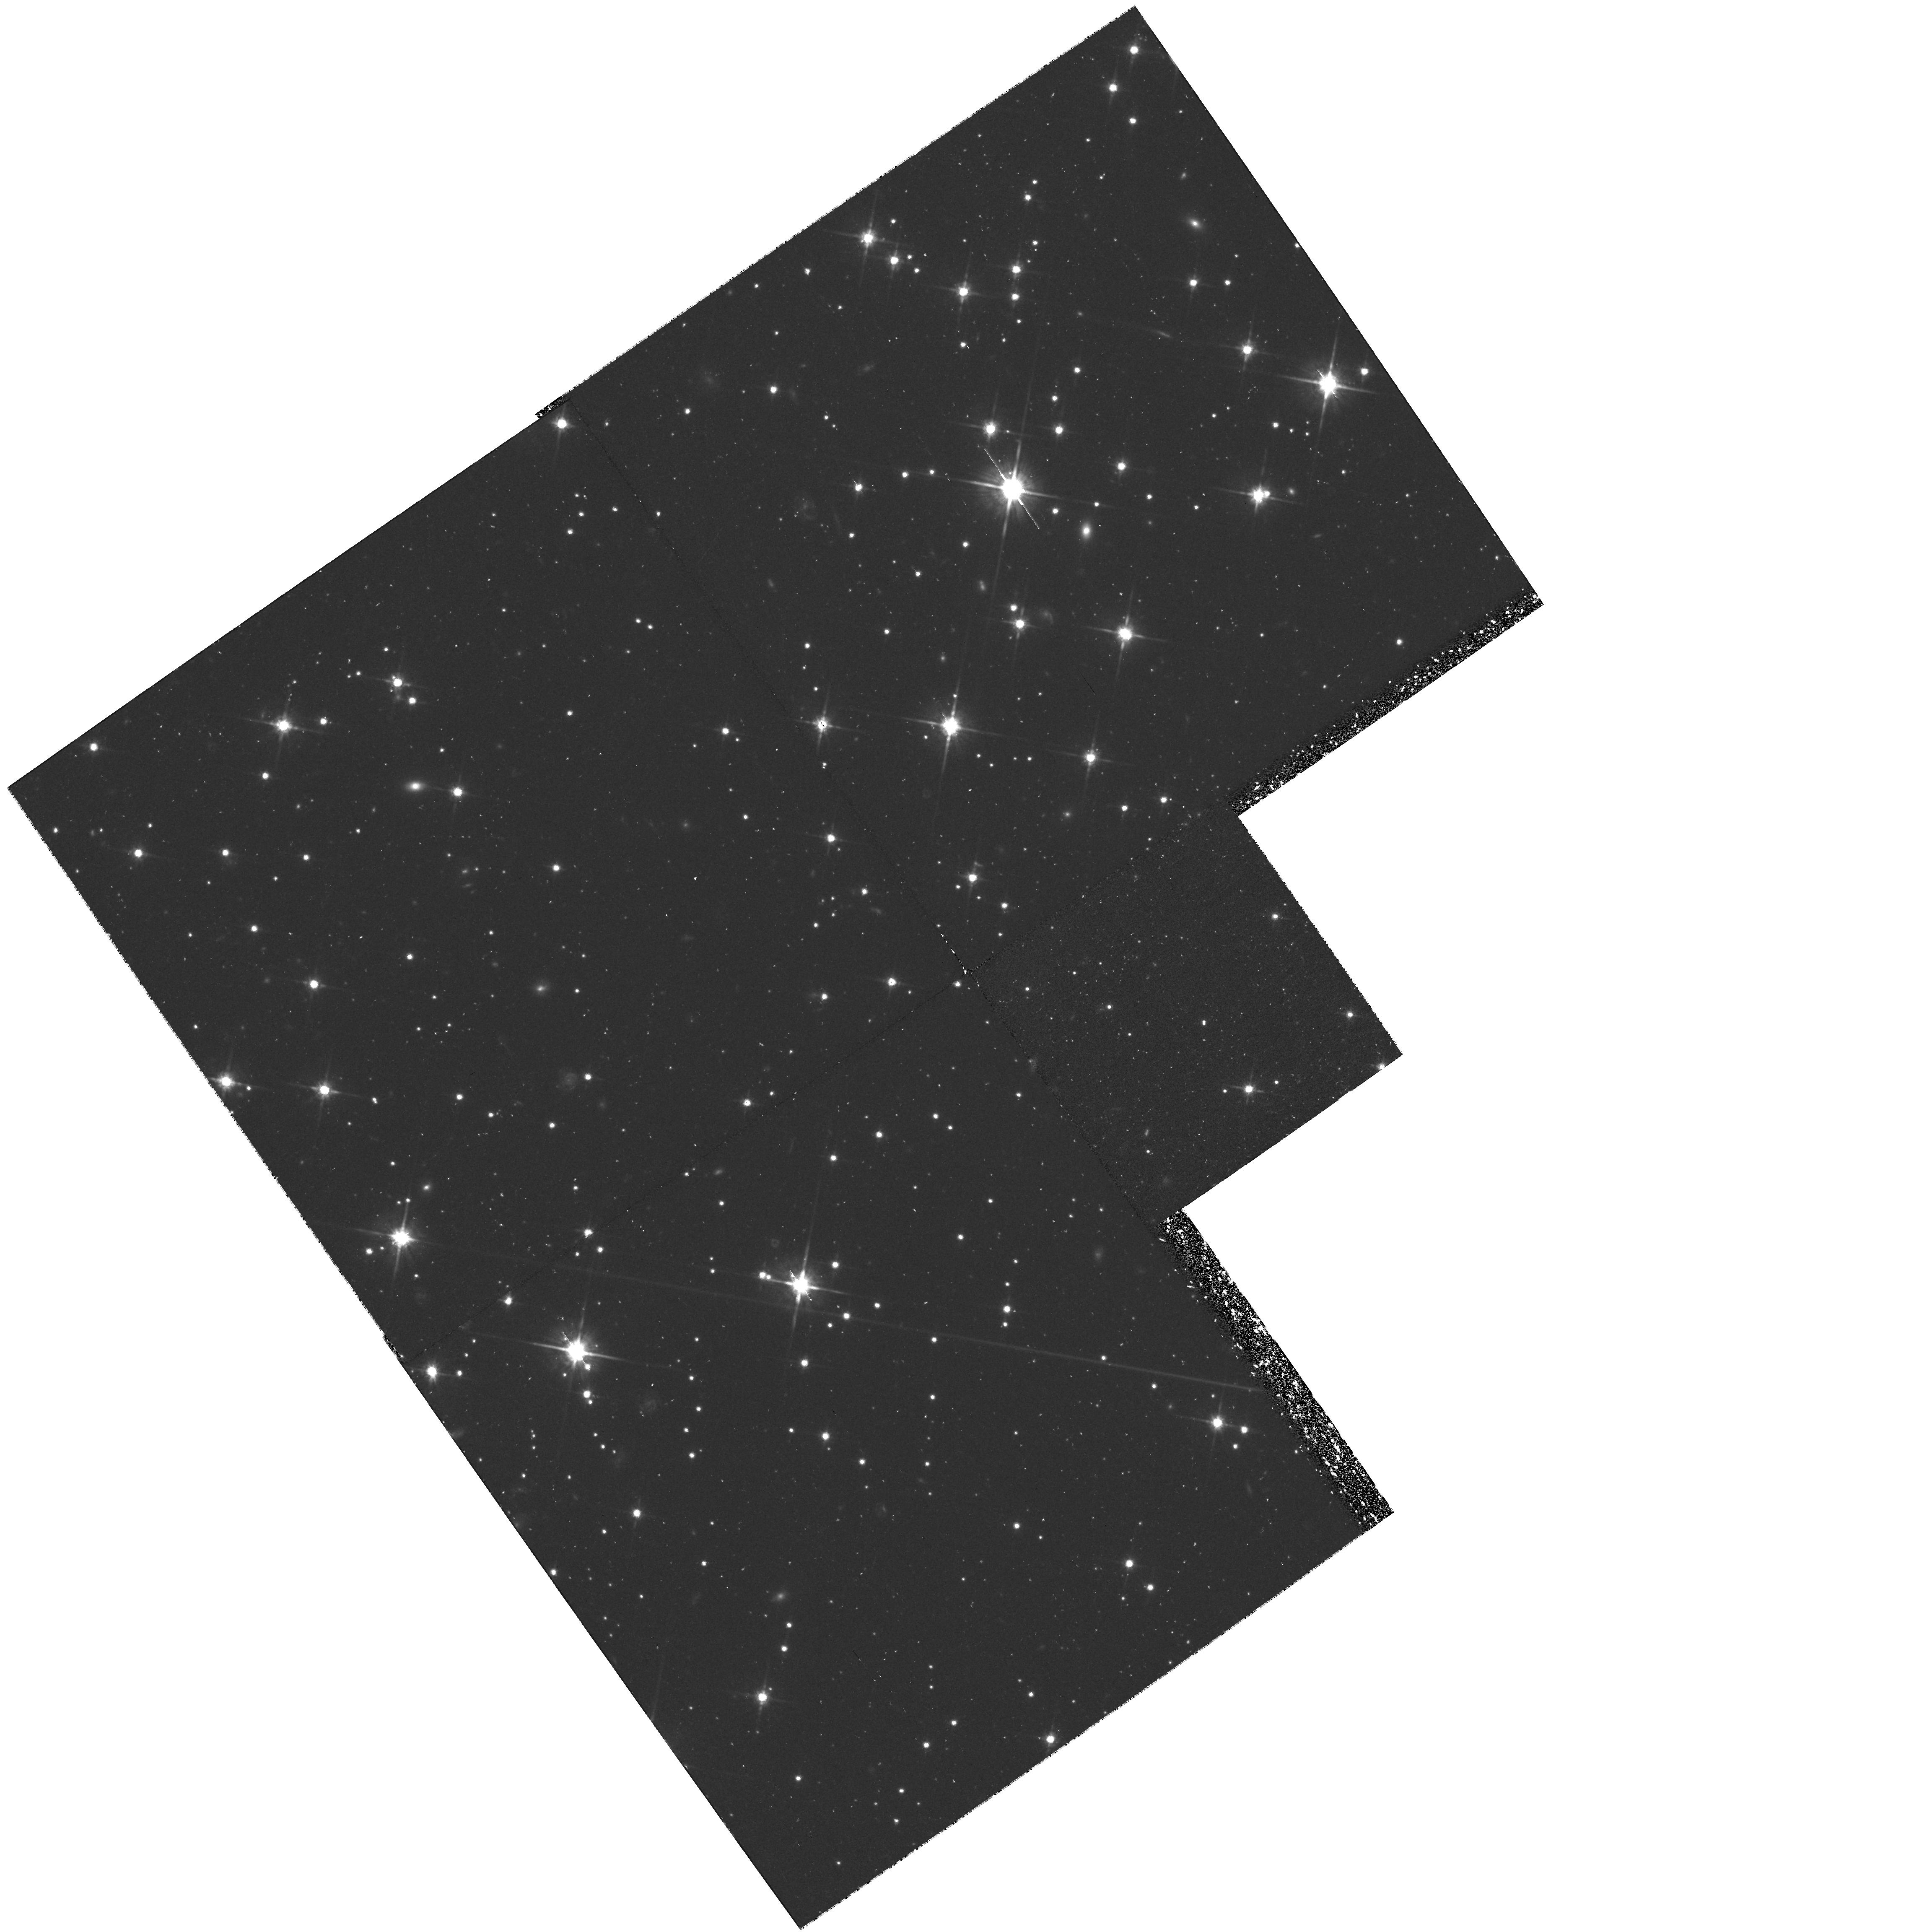
Target: 2016+112
Instrument: WFPC2/PC
Filter: F814W
Exposure: 1.4 h
Observation ID: hst_6543_03_wfpc2_pc_f814w_u4zi03

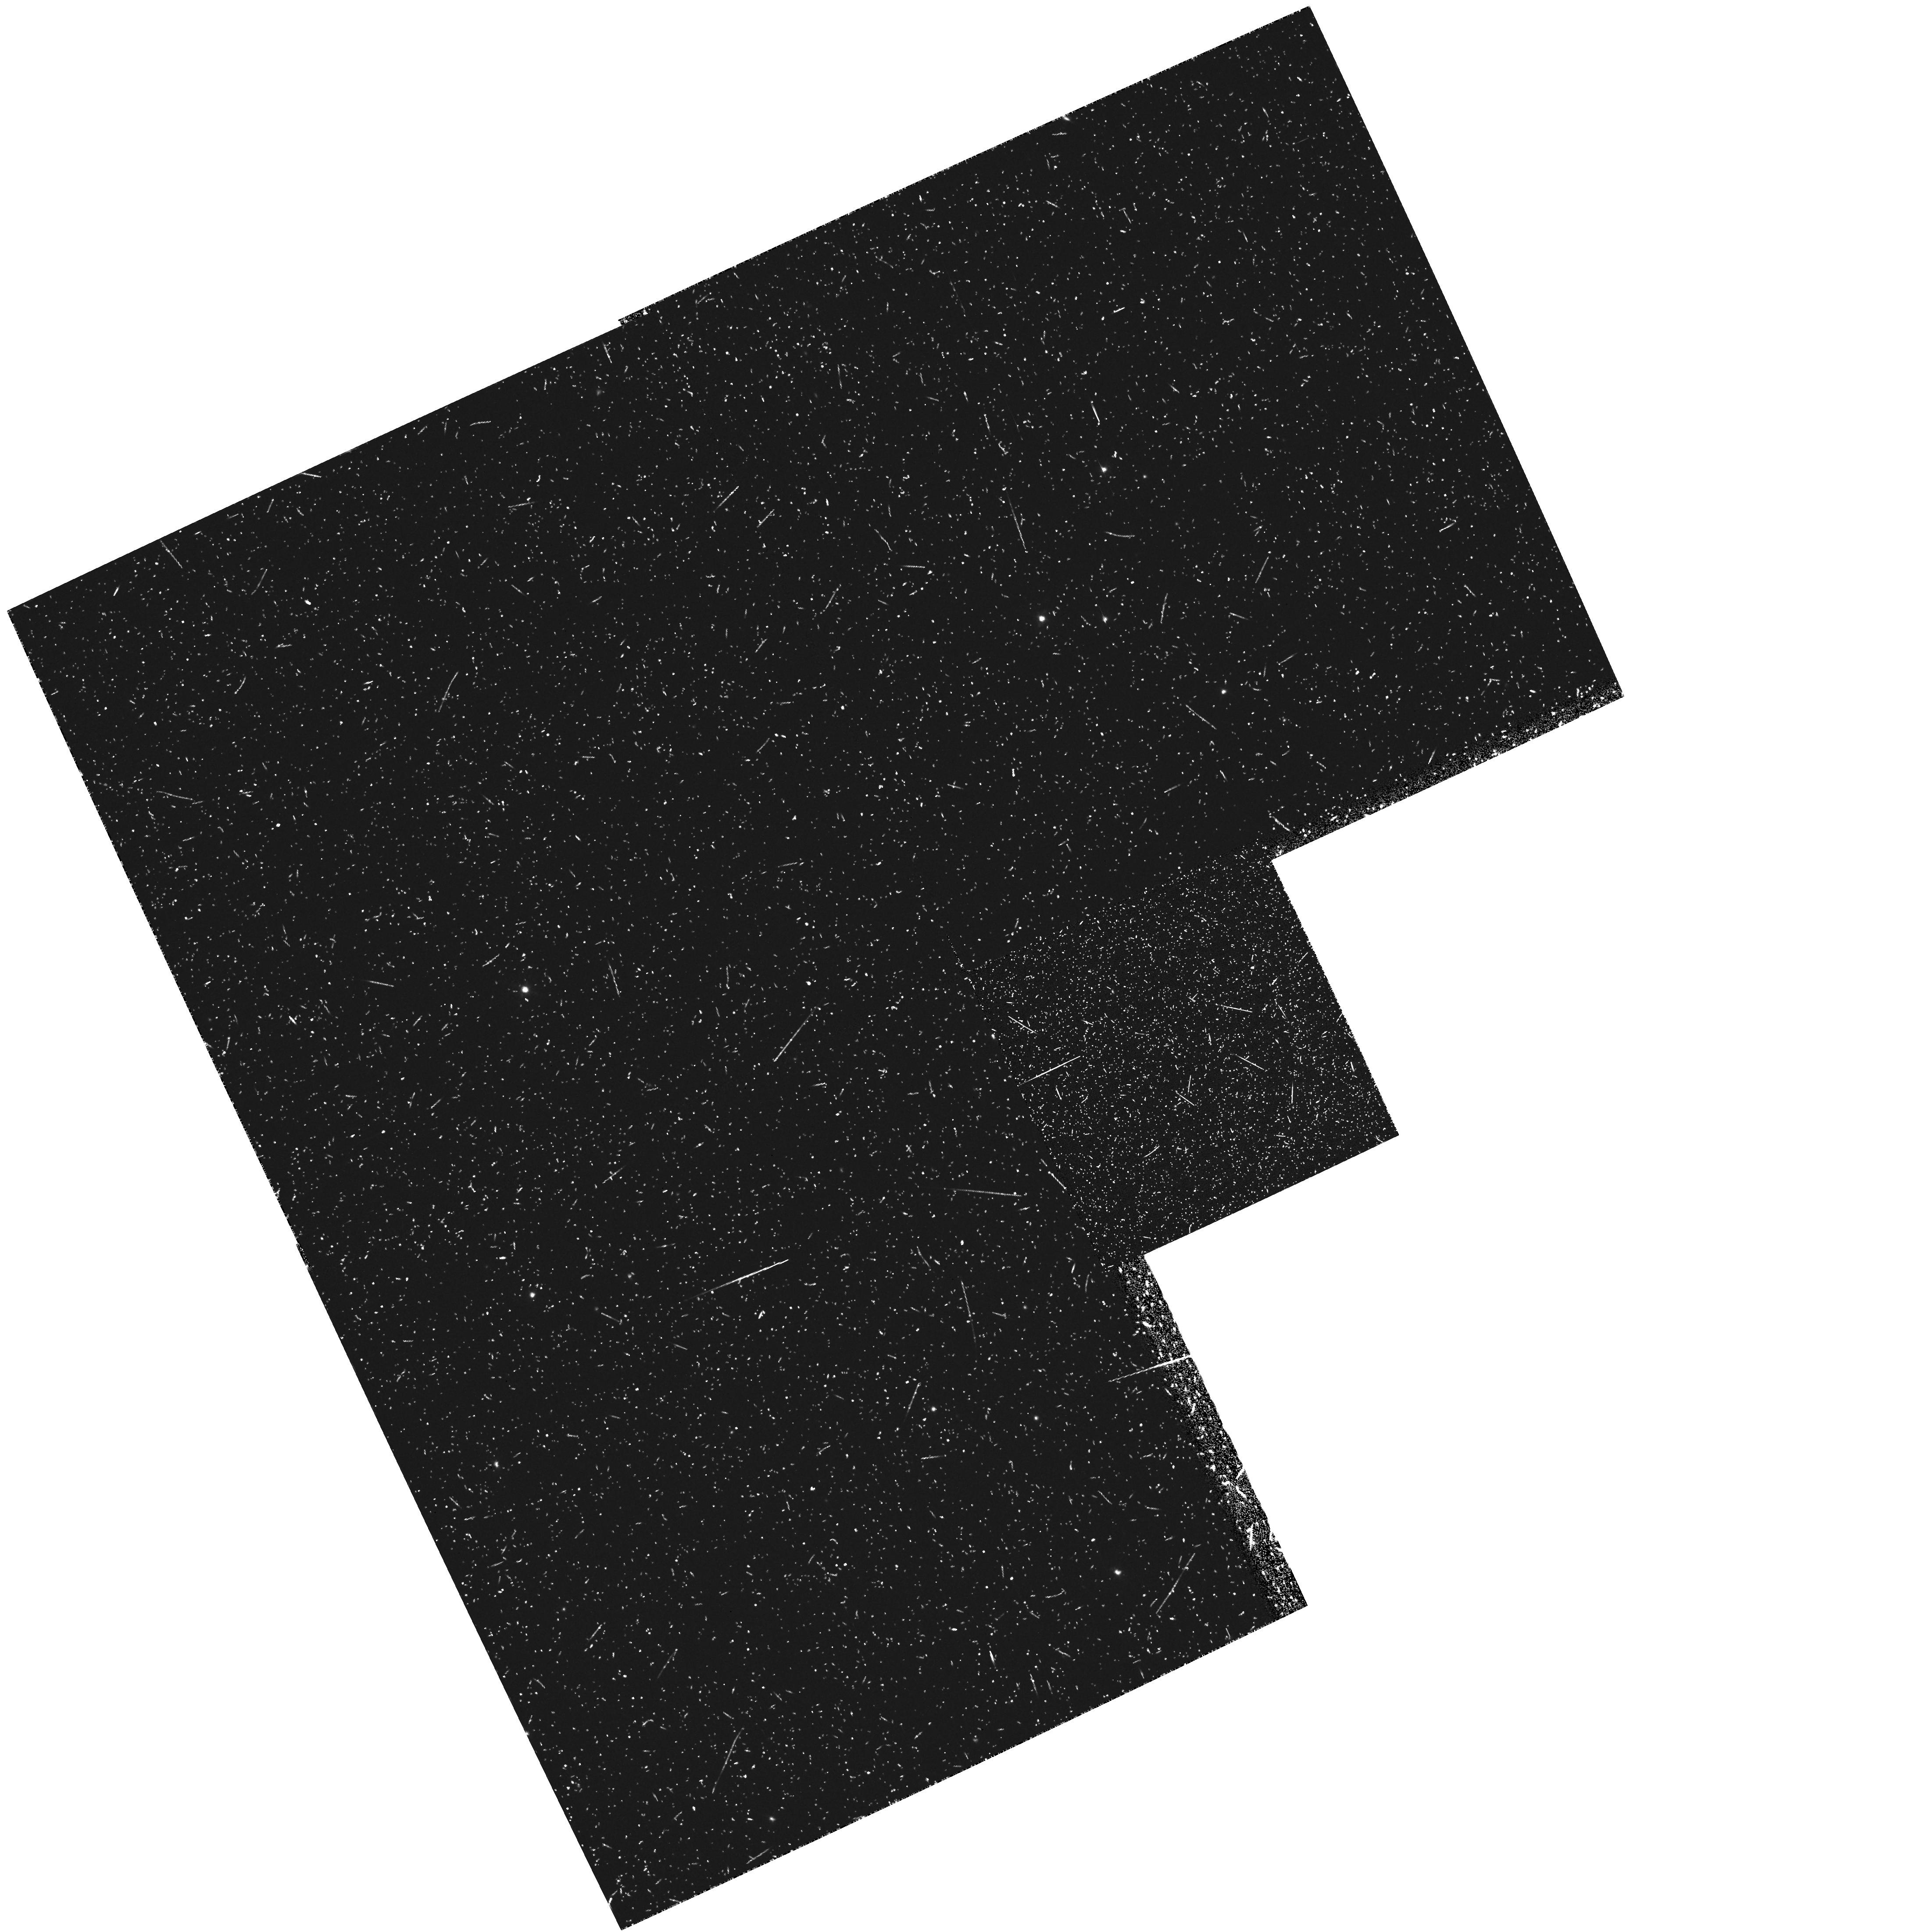
Target: 2016+112
Instrument: WFPC2/PC
Filter: FR533P15
Exposure: 43 min
Observation ID: u4zi0103r

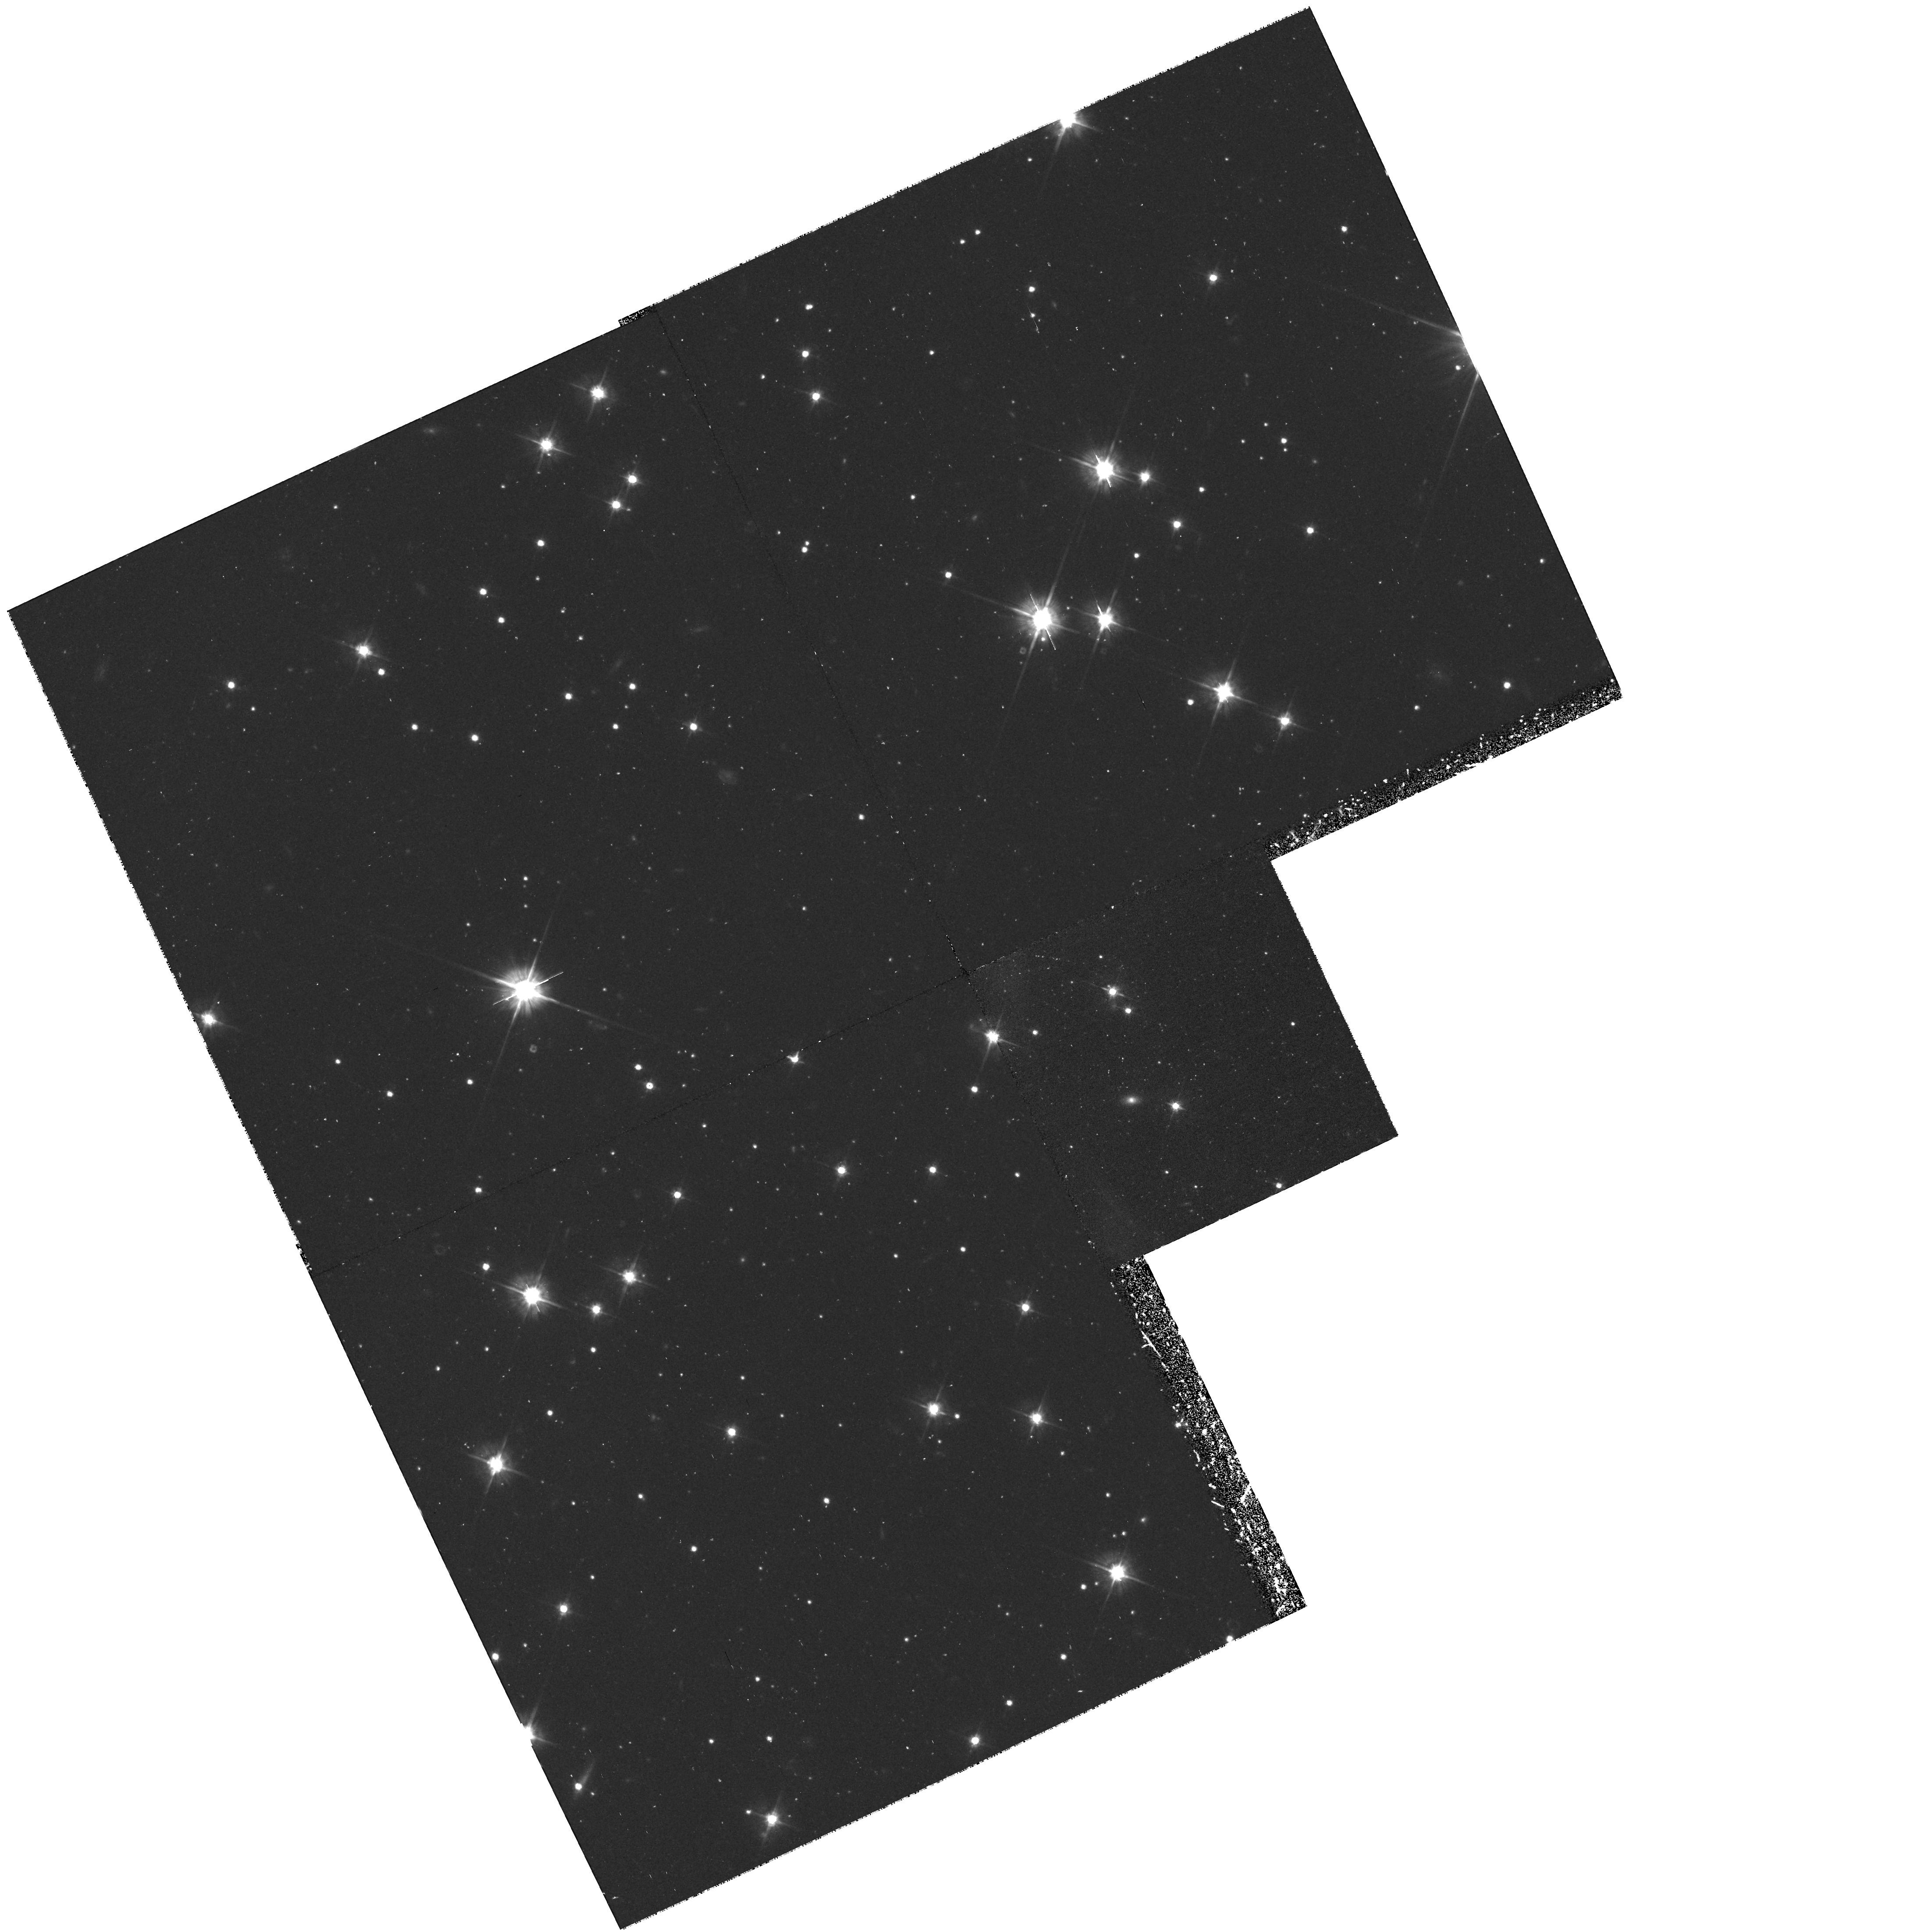
Target: 2016+112
Instrument: WFPC2/PC
Filter: F555W
Exposure: 1.4 h
Observation ID: hst_6543_01_wfpc2_pc_f555w_u4zi01

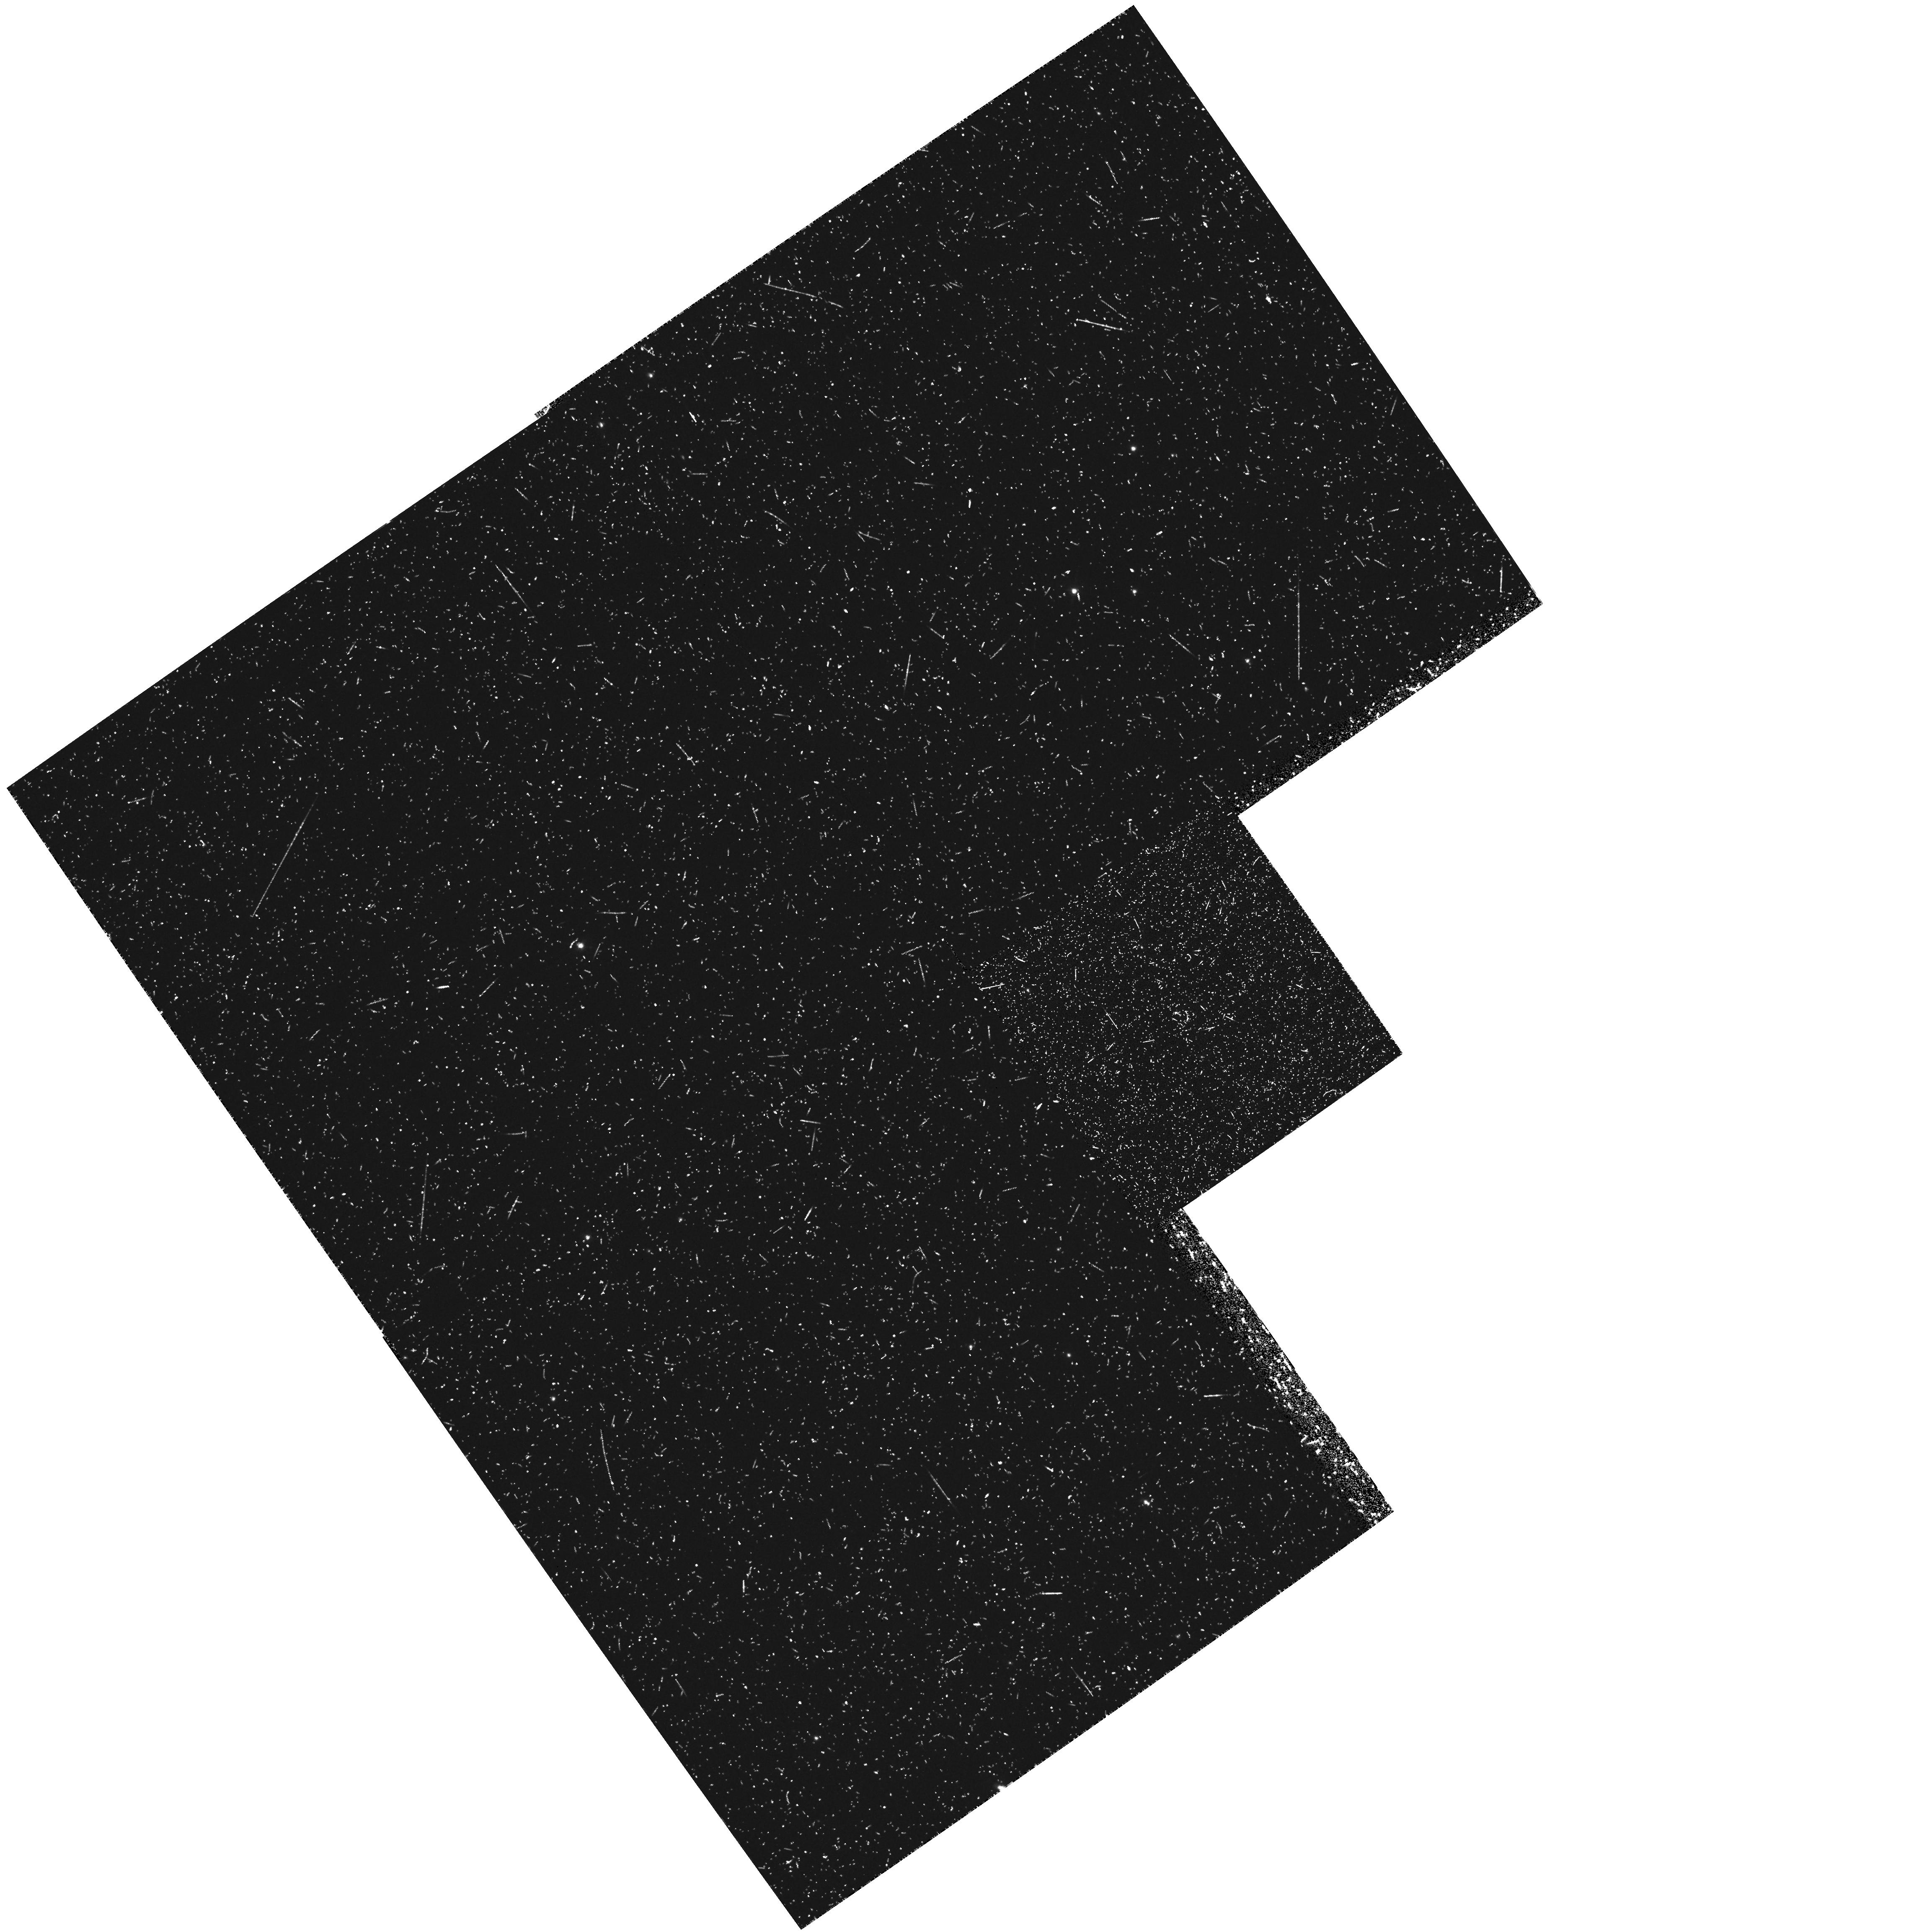
Target: 2016+112
Instrument: WFPC2/PC
Filter: FR533P15
Exposure: 43 min
Observation ID: u4zi0201r

EMISSION-LINE & CONTINUUM IMAGING OF THE GRAVITATIONAL LENS SYSTEM 2016+112 (PI: Lawrence, Charles R.)

We propose to obtain images of the gravitational lens system 2016+112 in two broad filters and a narrow ramp filter centered on the strong, narrow Ly Alpha line of the z=3.265 multiply imaged quasar (5182 Angstrom, which by a happy coincidence can be placed on the PC with a 15degrees\ rotation). These observations will provide: 1) an accurate position of the faint third image relative to the others (not possible in radio images alone because of confusion with one of the lensing galaxies); 2) detections of or improved limits on additional images near the second lensing galaxy; 3) ellipticities and position angles for the two lensing galaxies; 4) evidence of any distortions in the quasar emission line regions on scales of less than 1 kpc; and, possibly, 5) a test of the existence of a cluster of galaxies at z~1 suggested by recent X-ray measurements; and 6) the structure of the resolved emission line regions located near the quasar. 2016+112 is the only known system with two supercritical lenses at different redshifts. Such systems may be quite sensitive to Omega_0. The proposed observations will provide crucial data required for a successful model. Stong radio emission from one of the lensing galaxies makes accurate and unambiguous radio-only measurements of the faint third image impossible. Only with high resolution HST images in the Ly Alpha line can this confusion be overcome.